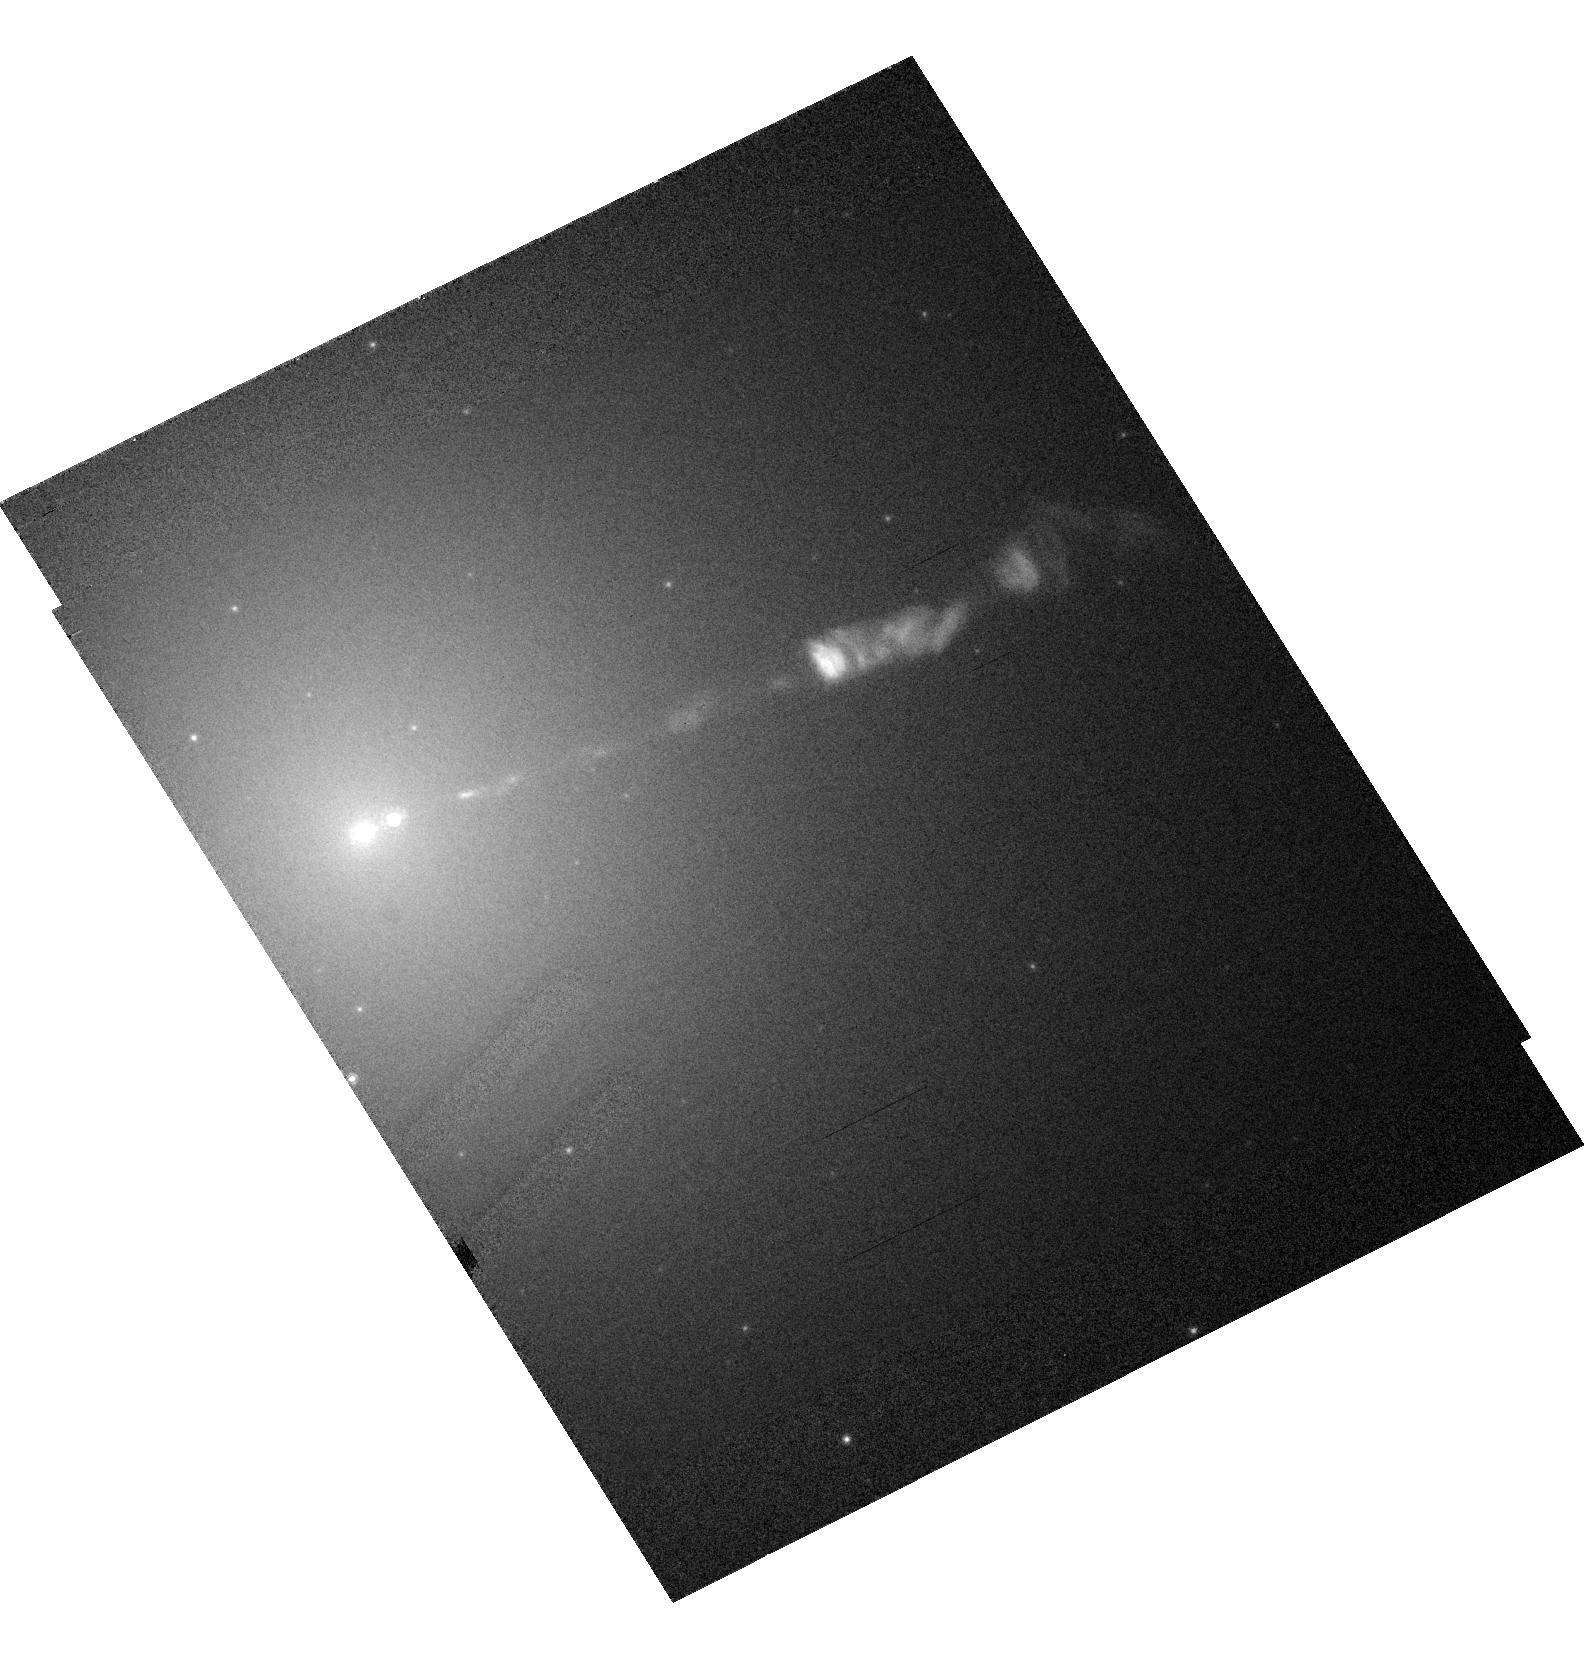
Target: M87-JET
Instrument: ACS/HRC
Filter: F814W
Exposure: 2 min
Observation ID: hst_10617_11_acs_hrc_f814w_j9ei11

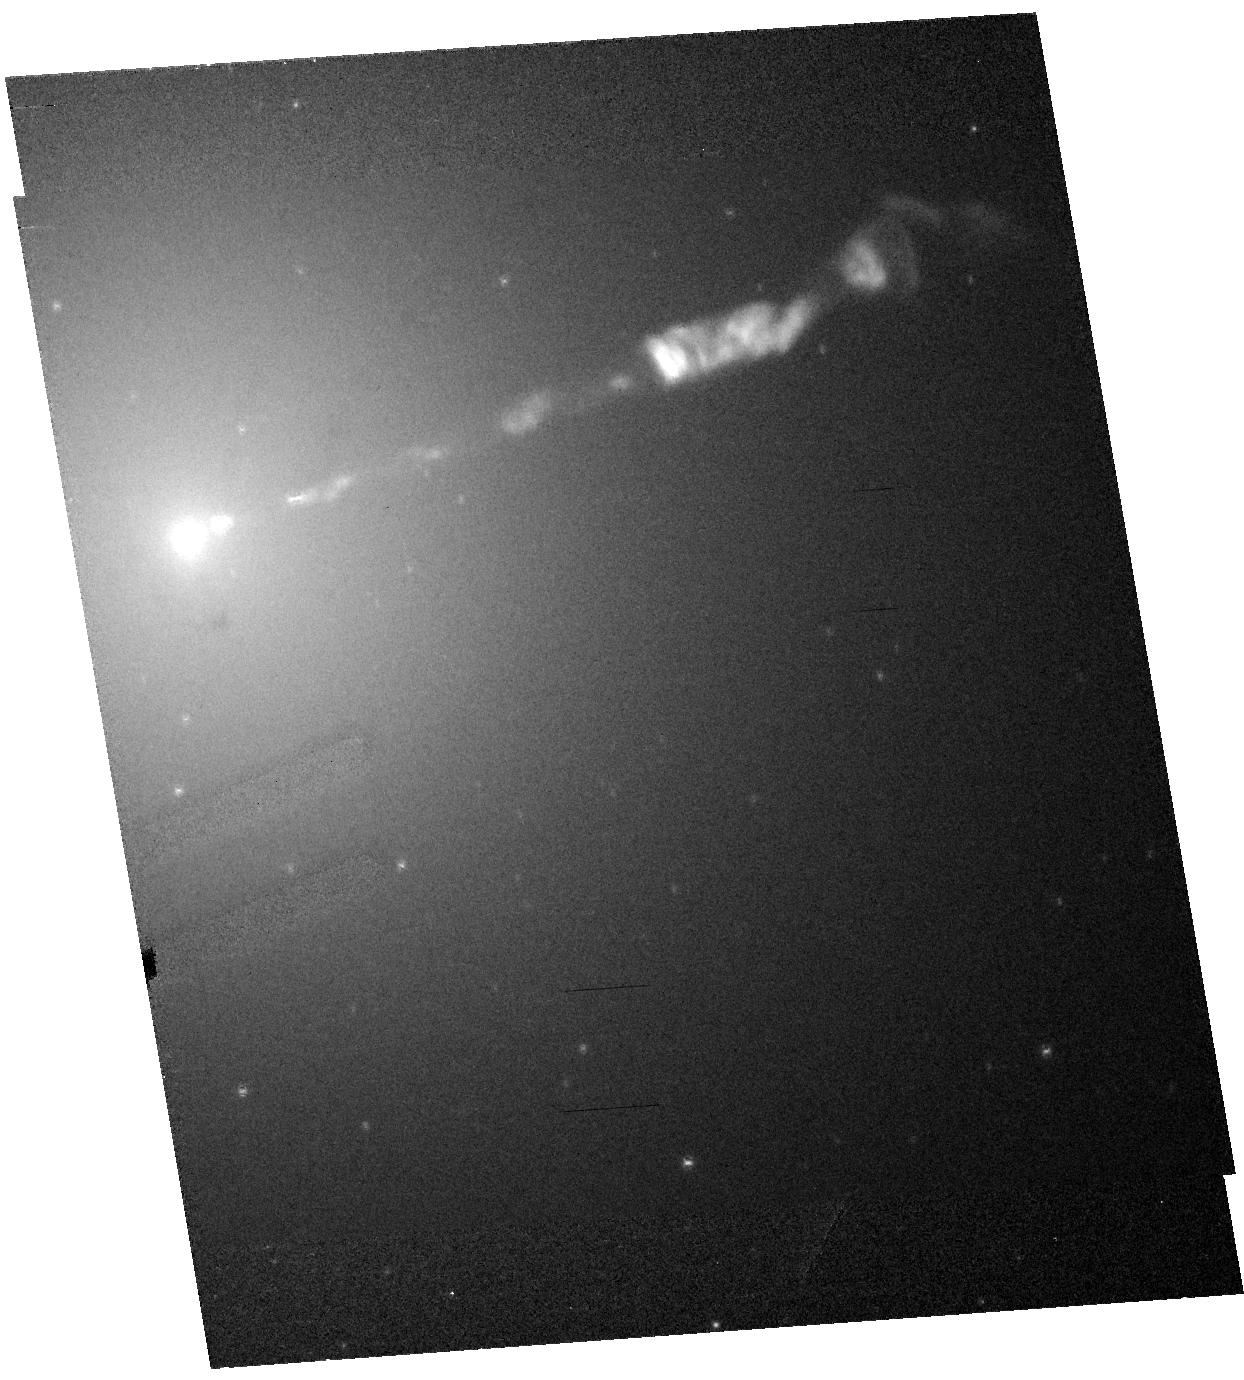
Target: M87-JET
Instrument: ACS/HRC
Filter: F606W-POL0V
Exposure: 8 min
Observation ID: hst_10617_23_acs_hrc_f606w-pol0v_j9ei23

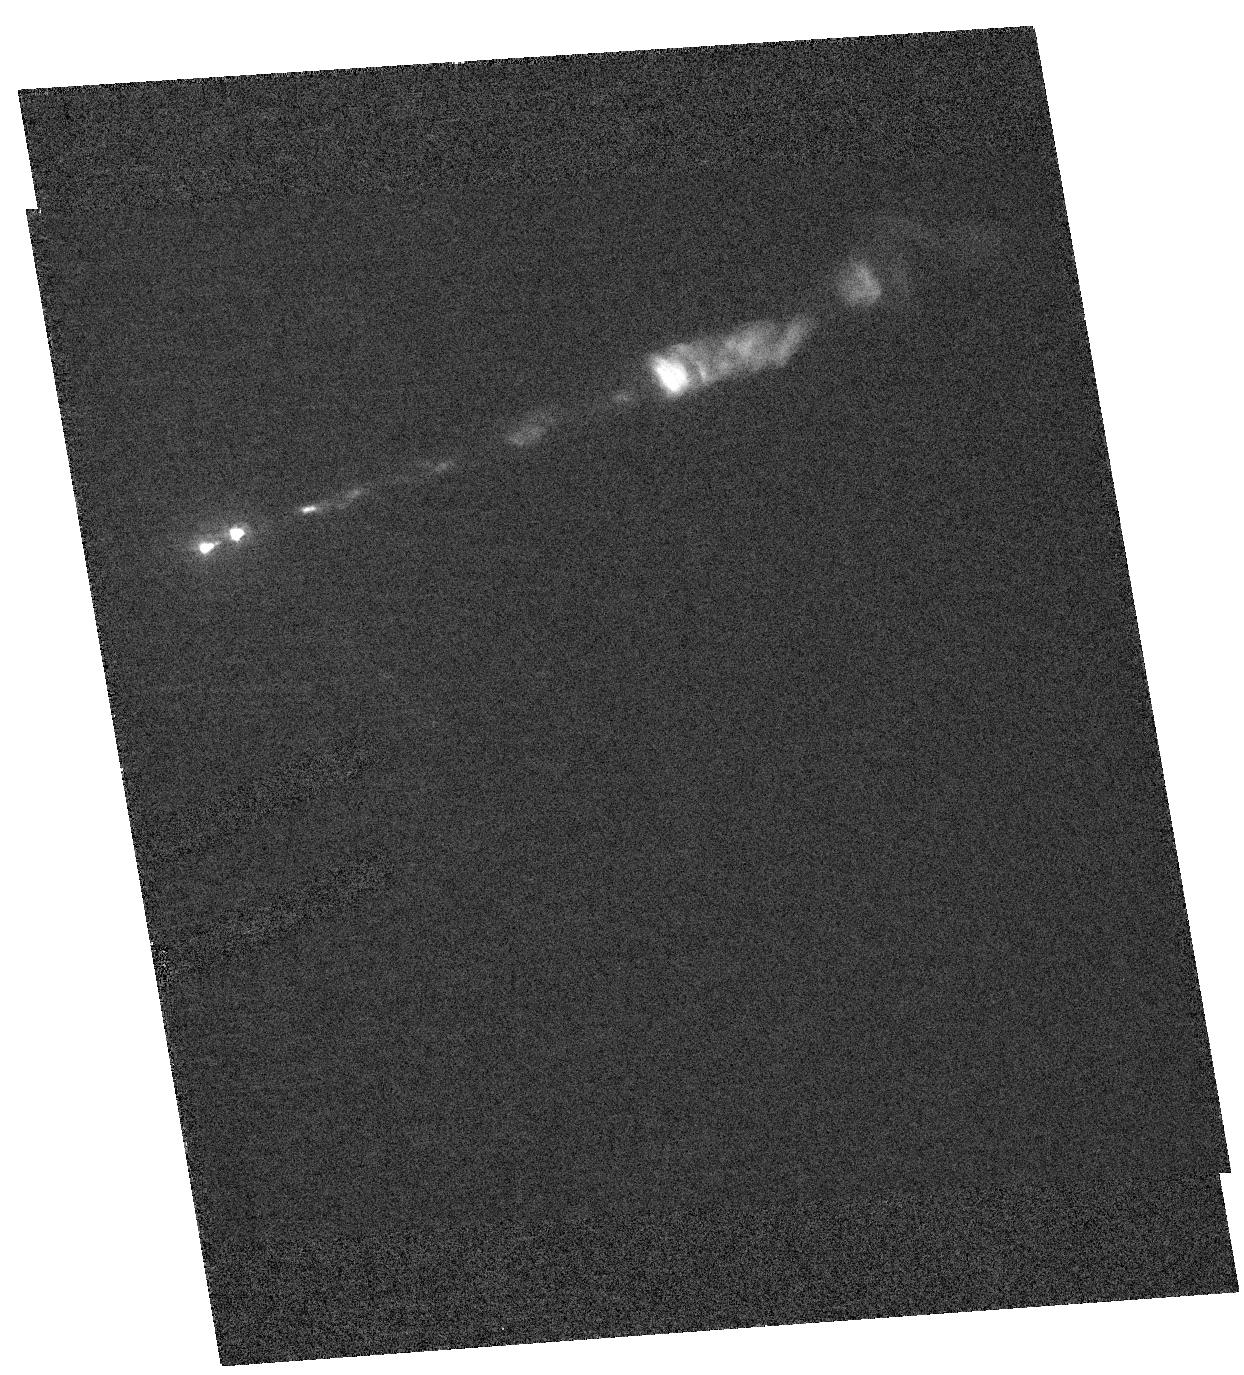
Target: M87-JET
Instrument: ACS/HRC
Filter: F250W
Exposure: 20 min
Observation ID: hst_10617_33_acs_hrc_f250w_j9ei33

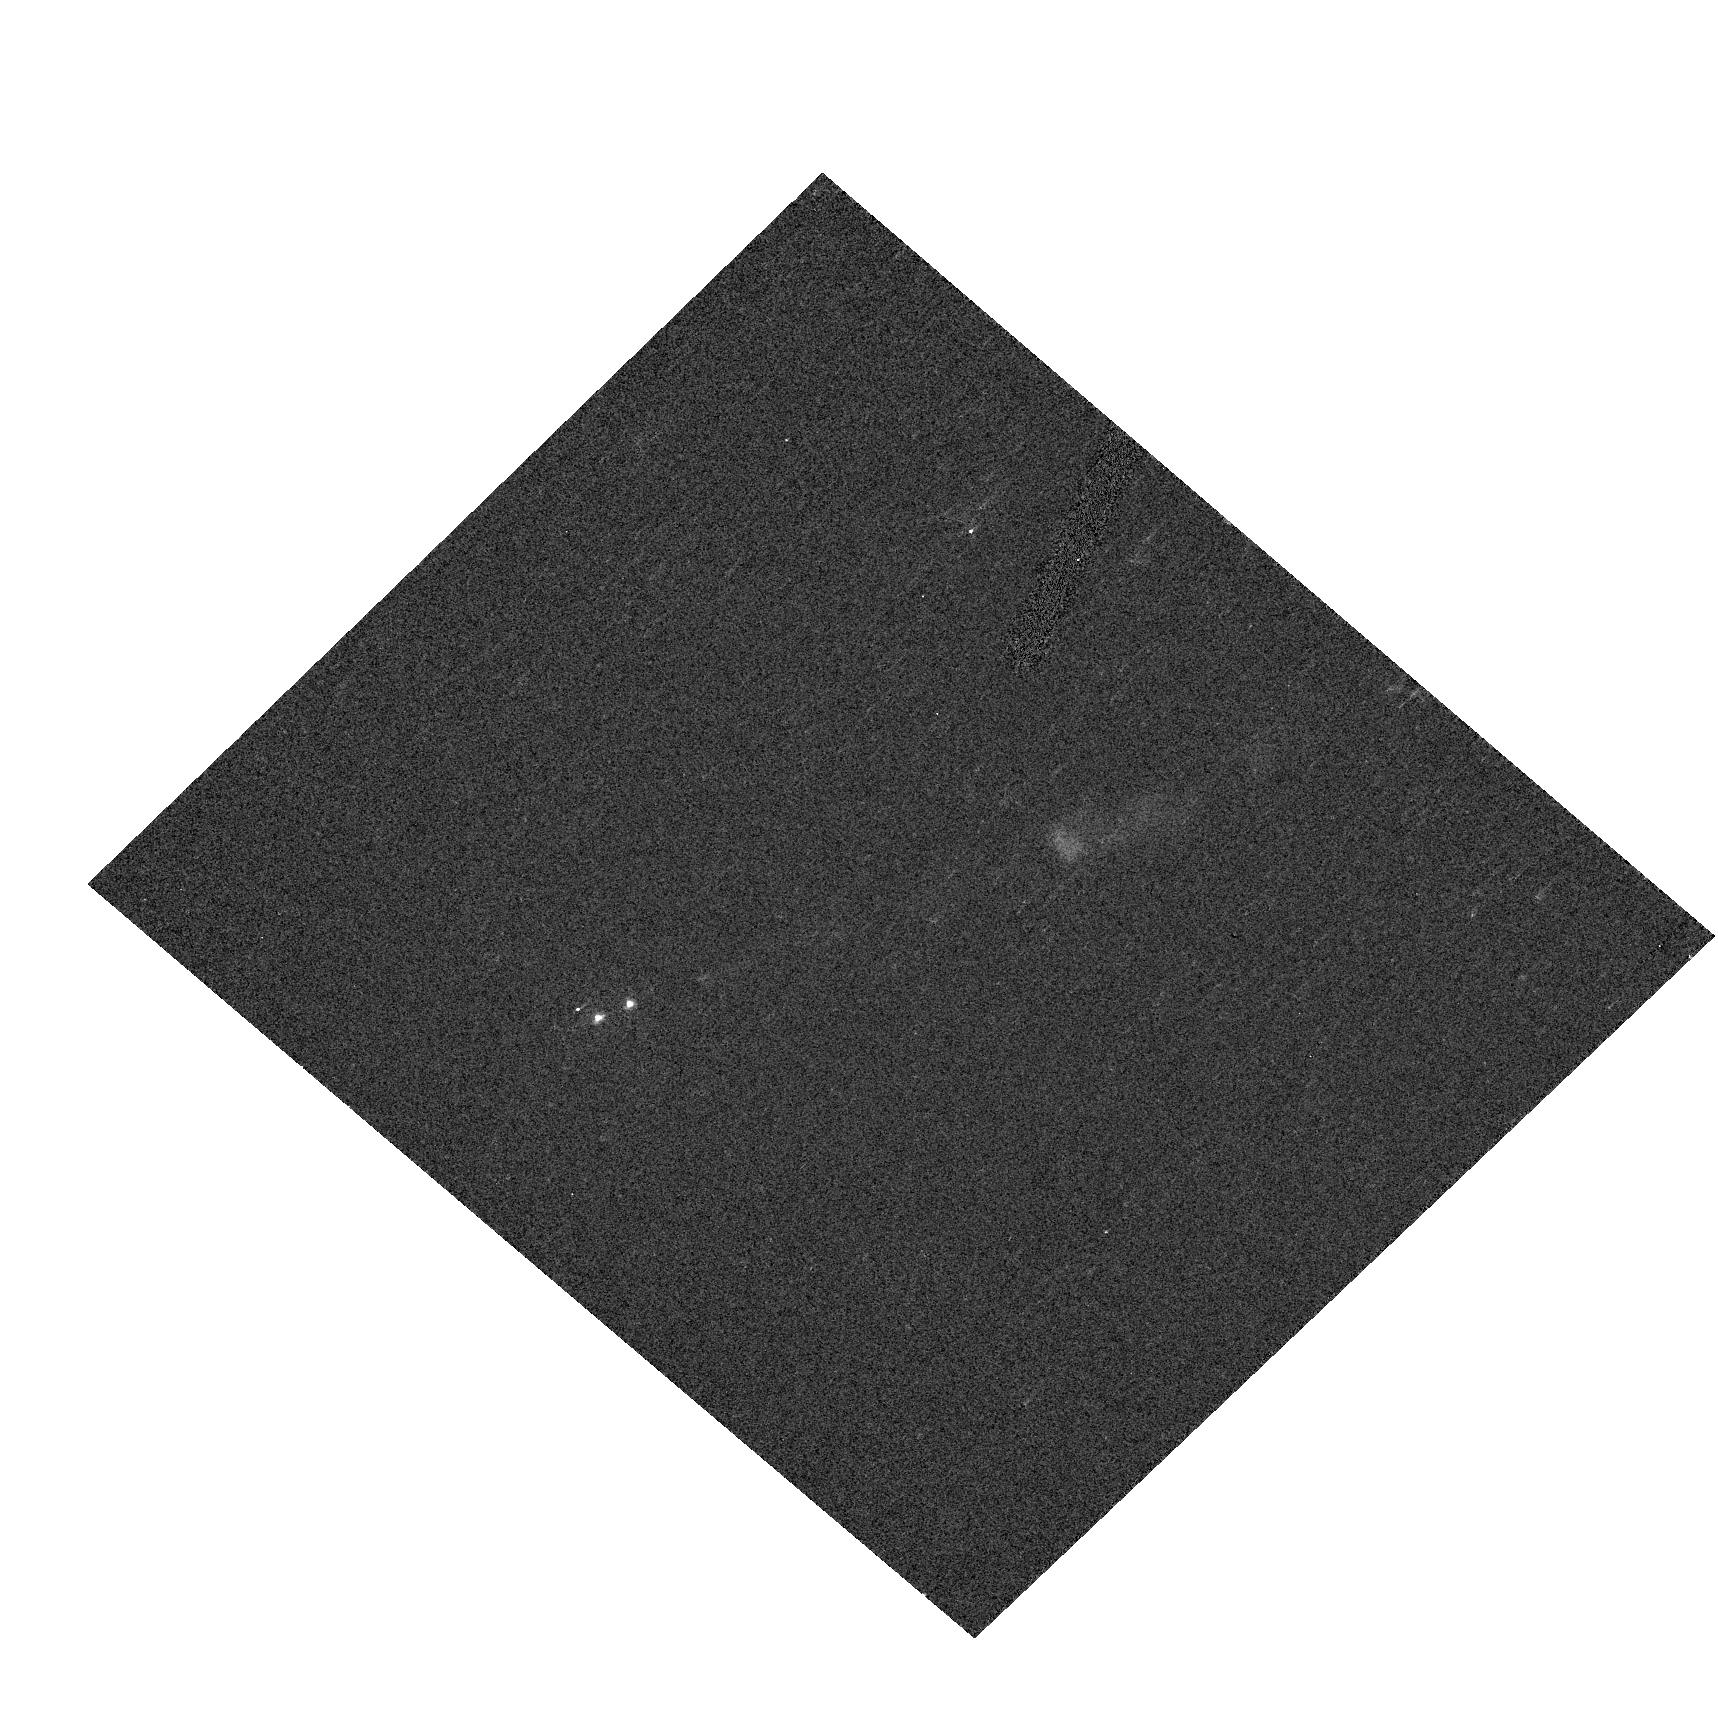
Target: M87-JET
Instrument: ACS/HRC
Filter: F330W
Exposure: 2 min
Observation ID: hst_10617_35_acs_hrc_f330w-pol120uv_j9ei35

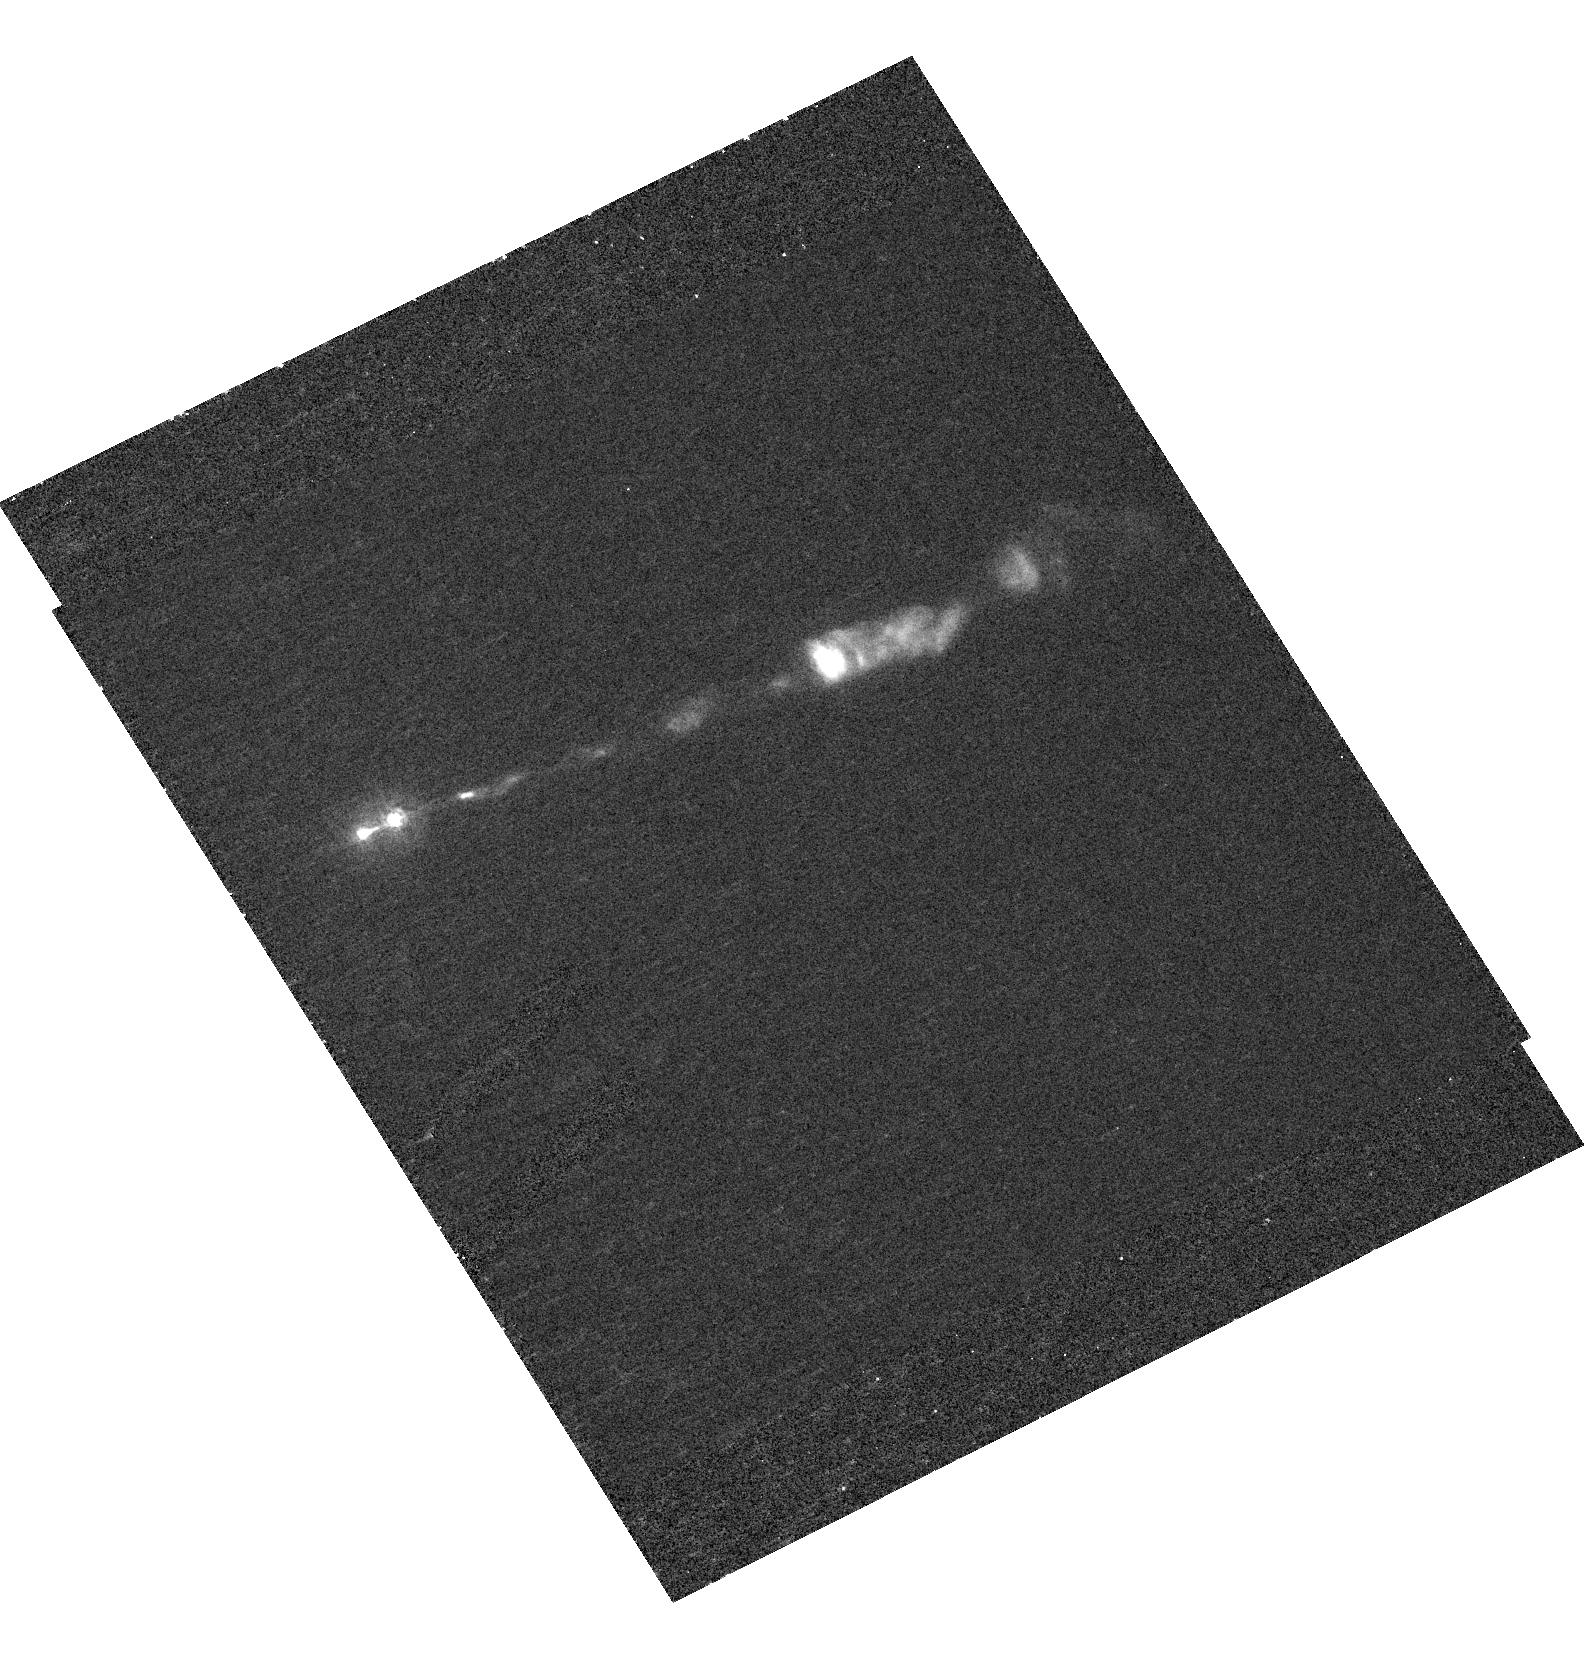
Target: M87-JET
Instrument: ACS/HRC
Filter: F220W
Exposure: 25 min
Observation ID: hst_10617_11_acs_hrc_f220w_j9ei11

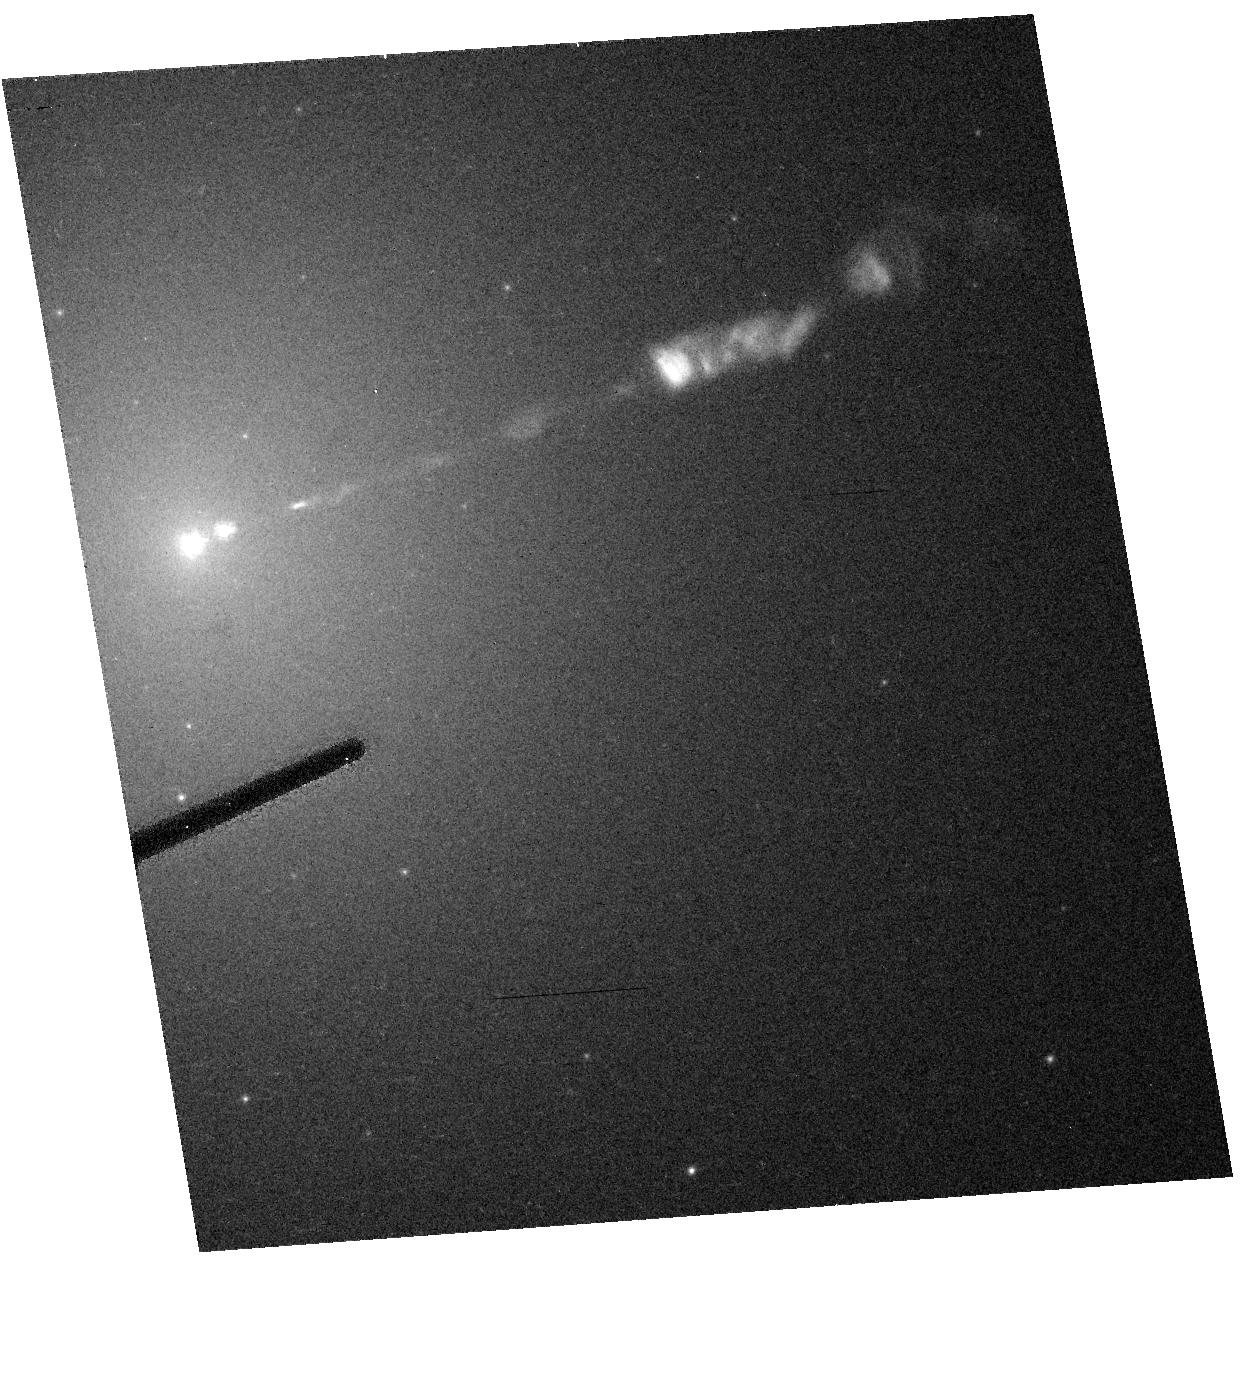
Target: M87-JET
Instrument: ACS/HRC
Filter: F606W-POL60V
Exposure: 2 min
Observation ID: hst_10617_33_acs_hrc_f606w-pol60v_j9ei33

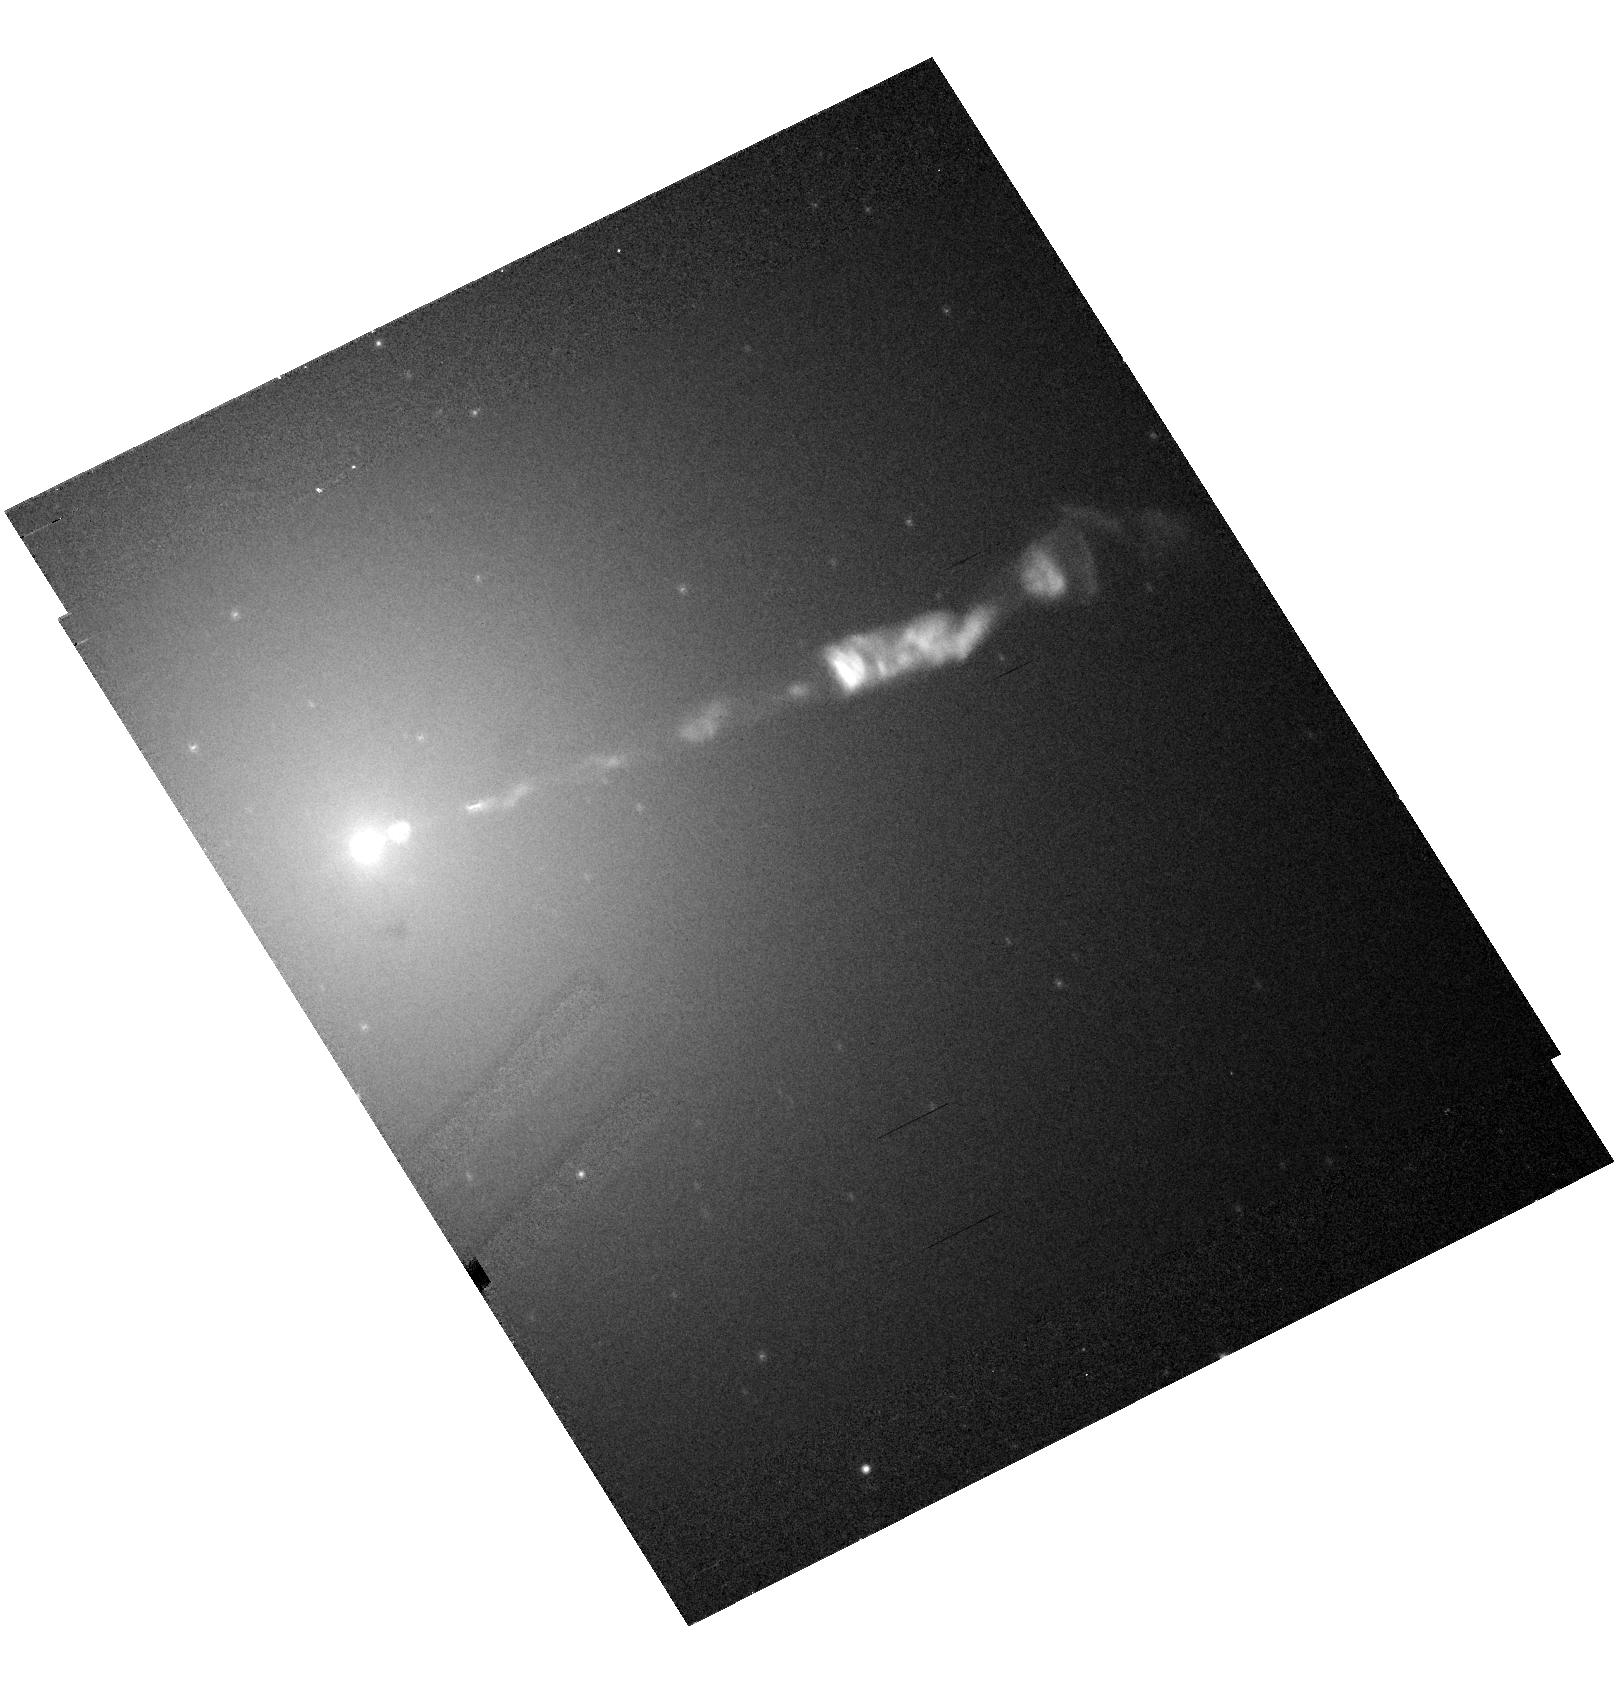
Target: M87-JET
Instrument: ACS/HRC
Filter: F606W
Exposure: 8 min
Observation ID: hst_10617_21_acs_hrc_f606w-pol0v_j9ei21

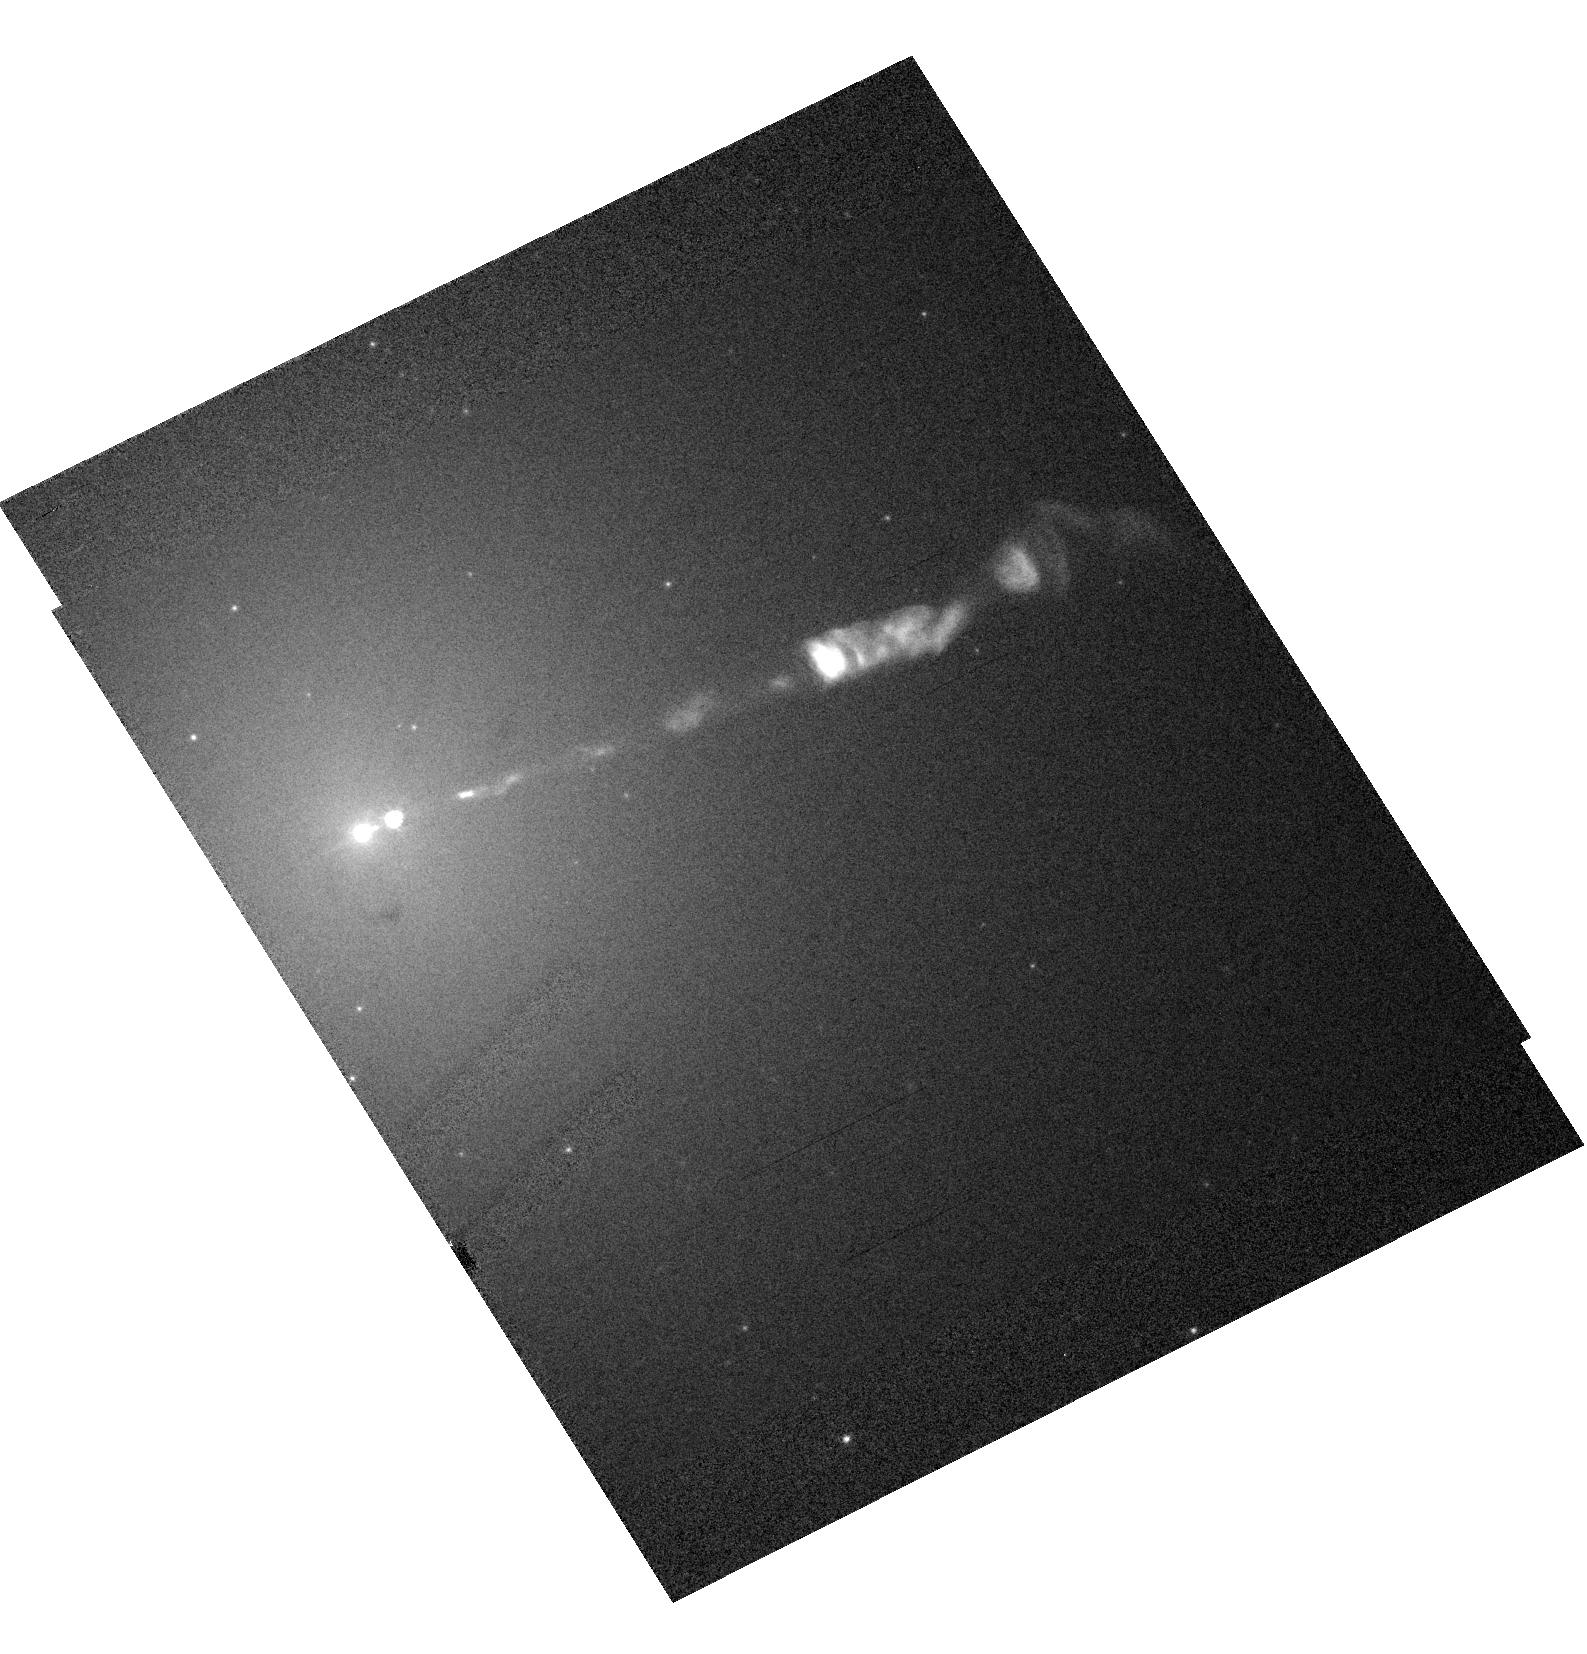
Target: M87-JET
Instrument: ACS/HRC
Filter: F475W
Exposure: 3 min
Observation ID: hst_10617_11_acs_hrc_f475w_j9ei11

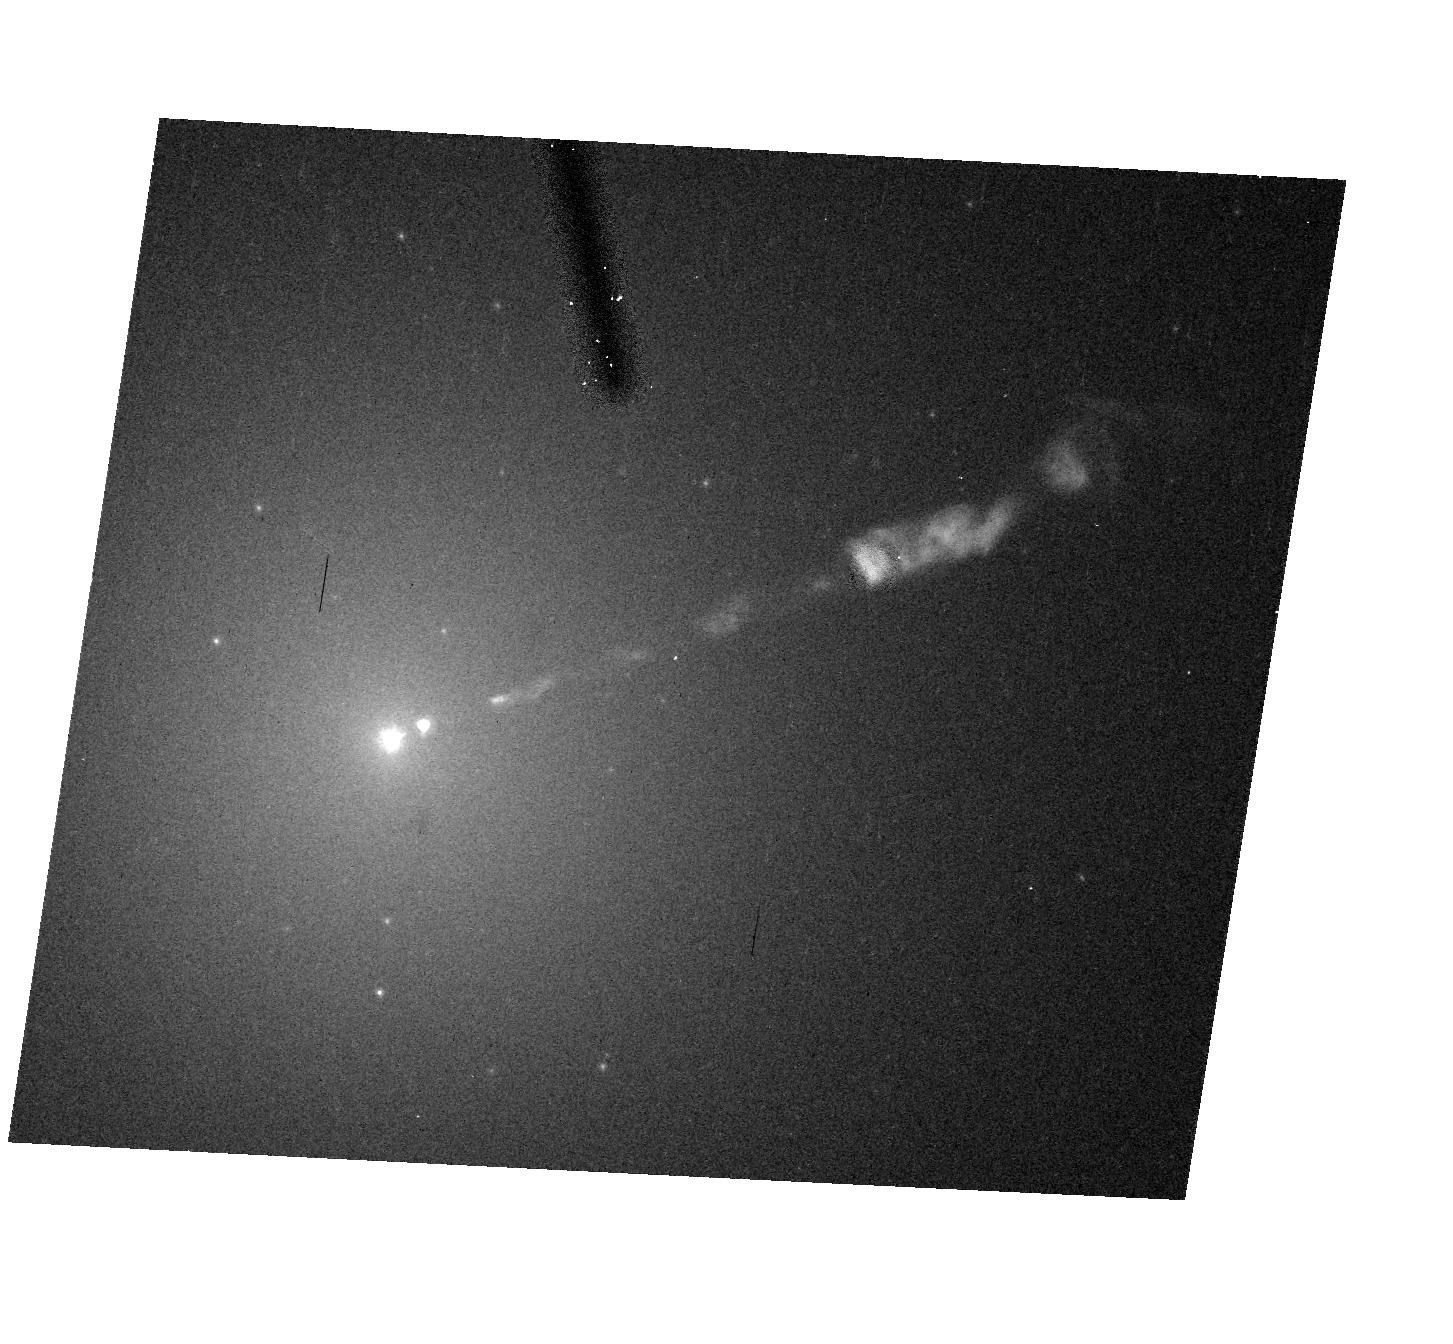
Target: M87-JET
Instrument: ACS/HRC
Filter: F606W-POL120V
Exposure: 2 min
Observation ID: hst_10617_34_acs_hrc_f606w-pol120v_j9ei34

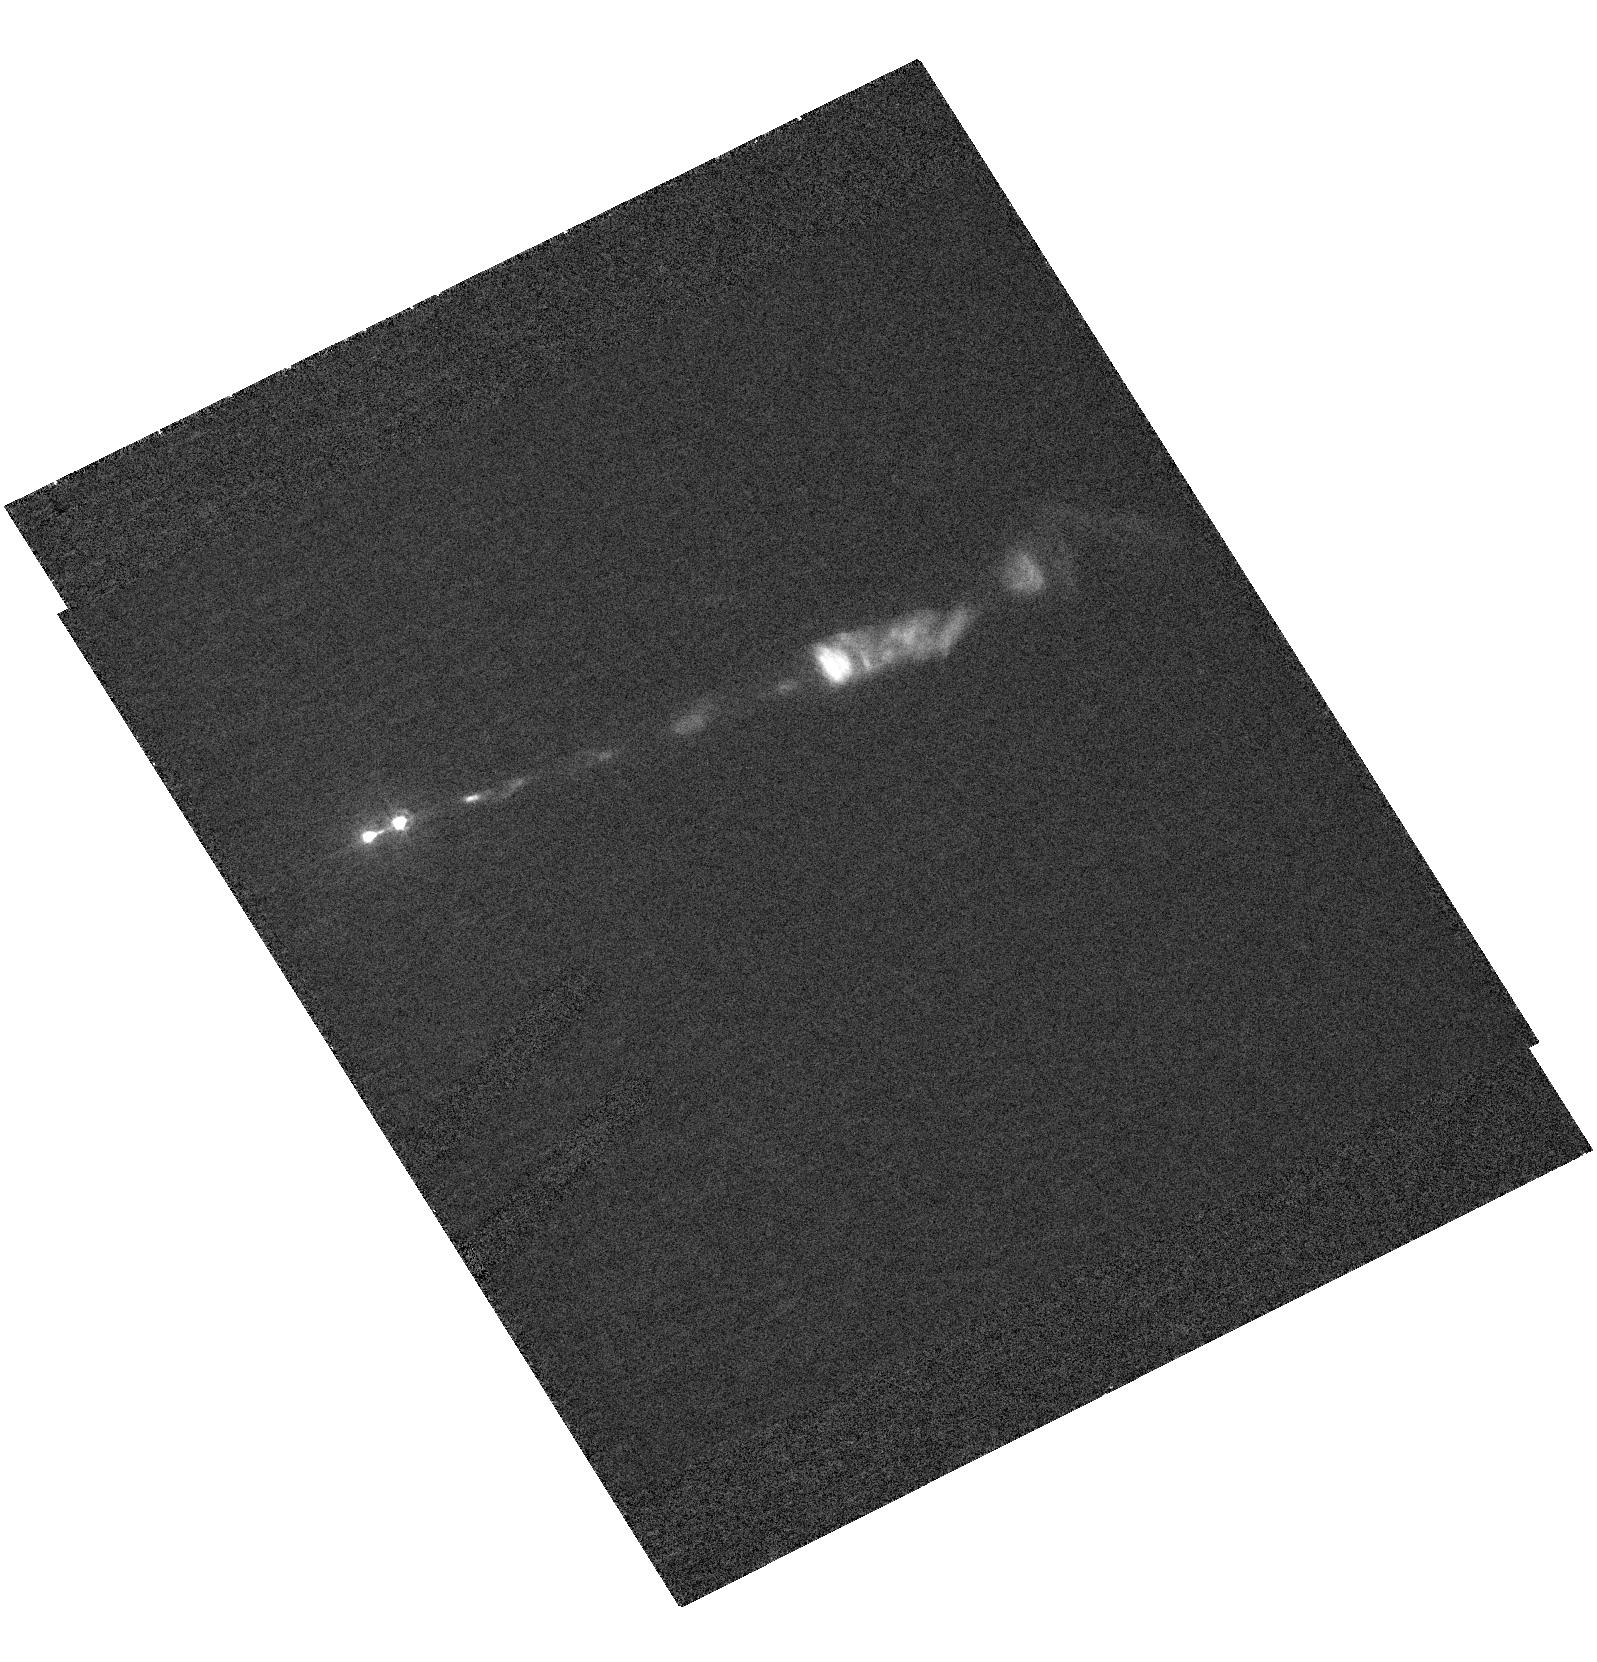
Target: M87-JET
Instrument: ACS/HRC
Filter: F250W
Exposure: 20 min
Observation ID: hst_10617_31_acs_hrc_f250w_j9ei31

HST / Chandra Monitoring of a Dramatic Flare in the M87 Jet (PI: Biretta, John A.)

As the nearest galaxy with an optical jet, M87 affords an unparalleled opportunity to study extragalactic jet phenomena at the highest resolution. During 2002, HST and Chandra monitoring of the M87 jet detected a dramatic flare in knot HST-1 located ~1" from the nucleus. As of late 2004 its brightness has increased fifty-fold in the optical band, and continues to increase sharply; the X-rays show a similarly dramatic outburst. In both bands HST-1 now greatly exceeds the nucleus in brightness. To our knowledge this is the first incidence of an optical or X-ray outburst from a jet region which is spatially distinct from the core source -- this presents an unprecedented opportunity to study the processes responsible for non-thermal variability and the X-ray emission. We propose seven epochs of HST/STIS monitoring during Cycle 14, as well as seven epochs of Chandra/ACIS observation (5ksec each). We also include a brief HRC/ACS observations that will be used to gather spectral information and map the magnetic field structure. The results of this investigation are of key importance not only for understanding the nature of the X-ray emission of the M87 jet, but also for understanding flares in blazar jets, which are highly variable, but where we have never before been able to resolve the flaring region in the optical or X-rays. These observations will allow us to test synchrotron emission models for the X-ray outburst, constrain particle acceleration and loss timescales, and study the jet dynamics associated with this flaring component.